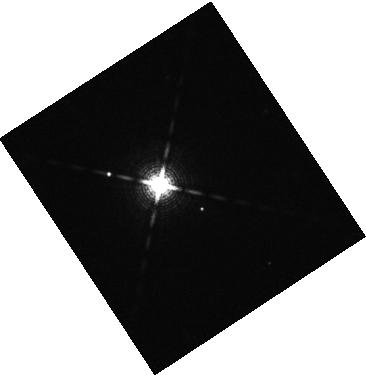
Target: 2MASS-J04372171+2651014
Instrument: WFC3/IR
Filter: F139M
Exposure: 16 min
Observation ID: hst_17136_02_wfc3_ir_f139m_iexg02

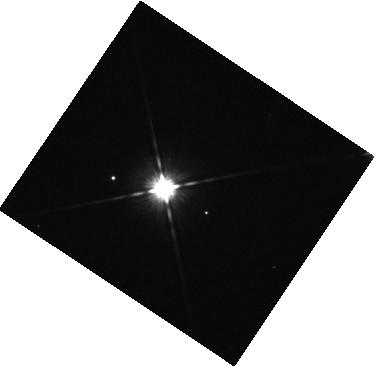
Target: 2MASS-J04372171+2651014
Instrument: WFC3/IR
Filter: F105W
Exposure: 7 min
Observation ID: hst_17136_04_wfc3_ir_f105w_iexg04

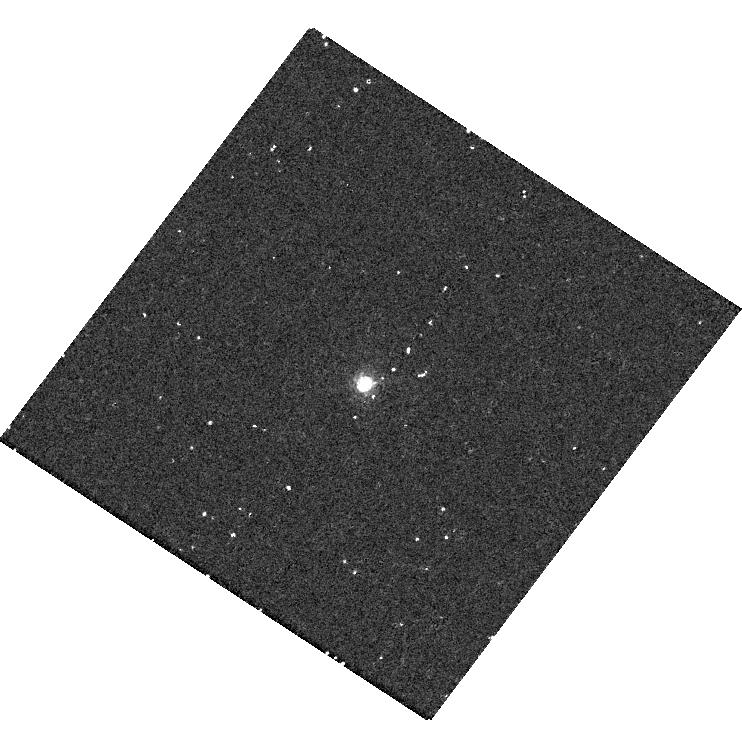
Target: 2MASS-J04372171+2651014
Instrument: WFC3/UVIS
Filter: F656N
Exposure: 18 min
Observation ID: hst_17136_06_wfc3_uvis_f656n_iexg06

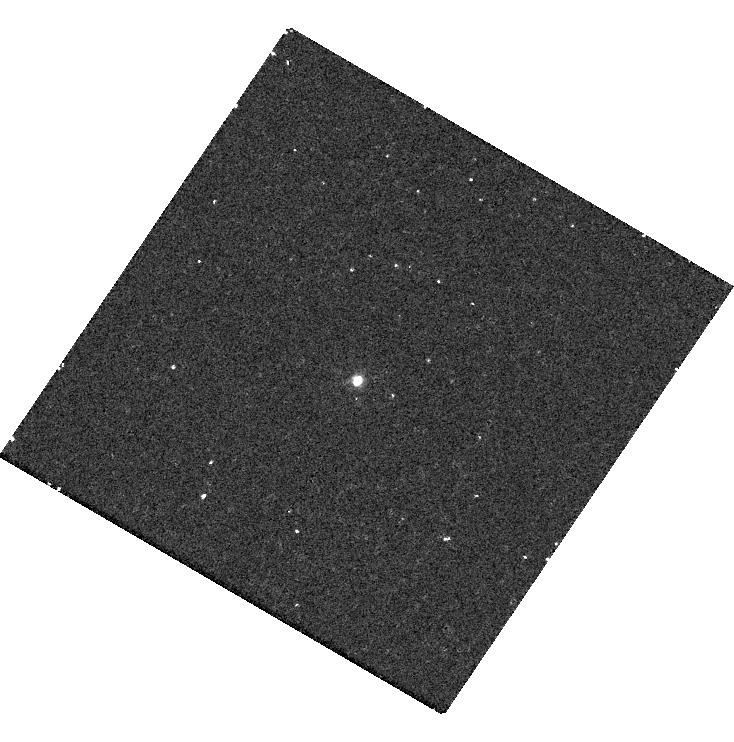
Target: 2MASS-J04372171+2651014
Instrument: WFC3/UVIS
Filter: F336W
Exposure: 14 min
Observation ID: hst_17136_03_wfc3_uvis_f336w_iexg03

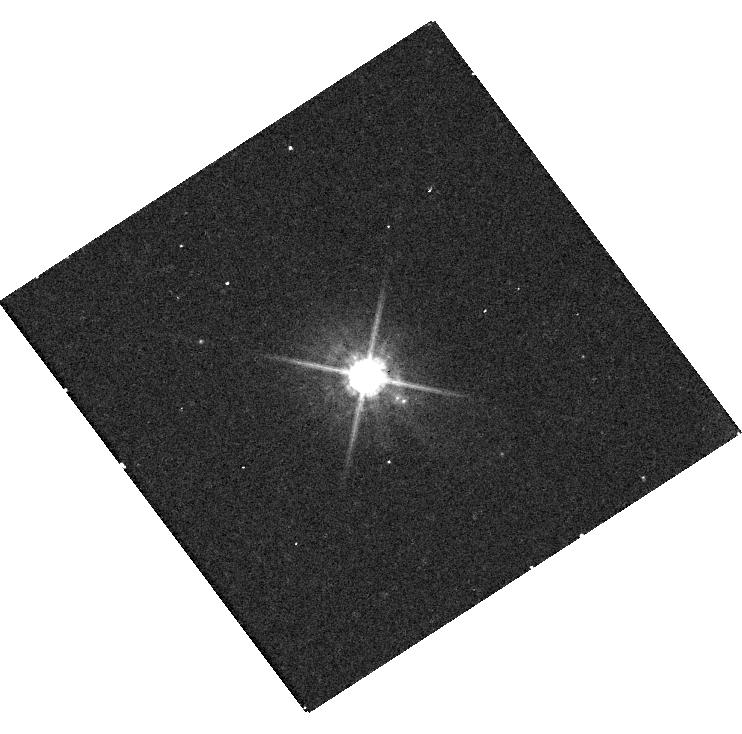
Target: 2MASS-J04372171+2651014
Instrument: WFC3/UVIS
Filter: F625W
Exposure: 8 min
Observation ID: hst_17136_01_wfc3_uvis_f625w_iexg01

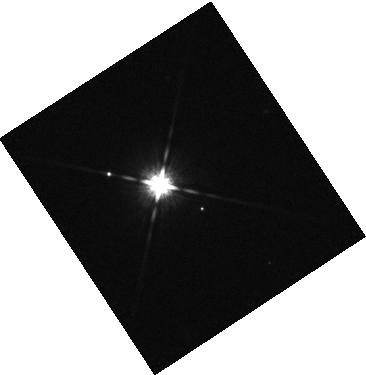
Target: 2MASS-J04372171+2651014
Instrument: WFC3/IR
Filter: F125W
Exposure: 2 min
Observation ID: hst_17136_02_wfc3_ir_f125w_iexg02

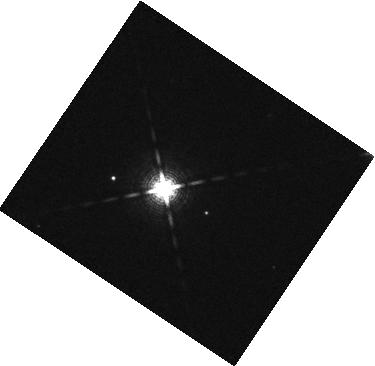
Target: 2MASS-J04372171+2651014
Instrument: WFC3/IR
Filter: F127M
Exposure: 7 min
Observation ID: hst_17136_04_wfc3_ir_f127m_iexg04

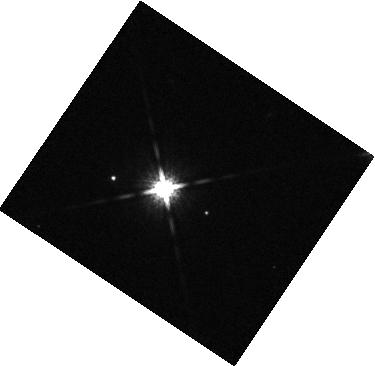
Target: 2MASS-J04372171+2651014
Instrument: WFC3/IR
Filter: F160W
Exposure: 2 min
Observation ID: hst_17136_04_wfc3_ir_f160w_iexg04

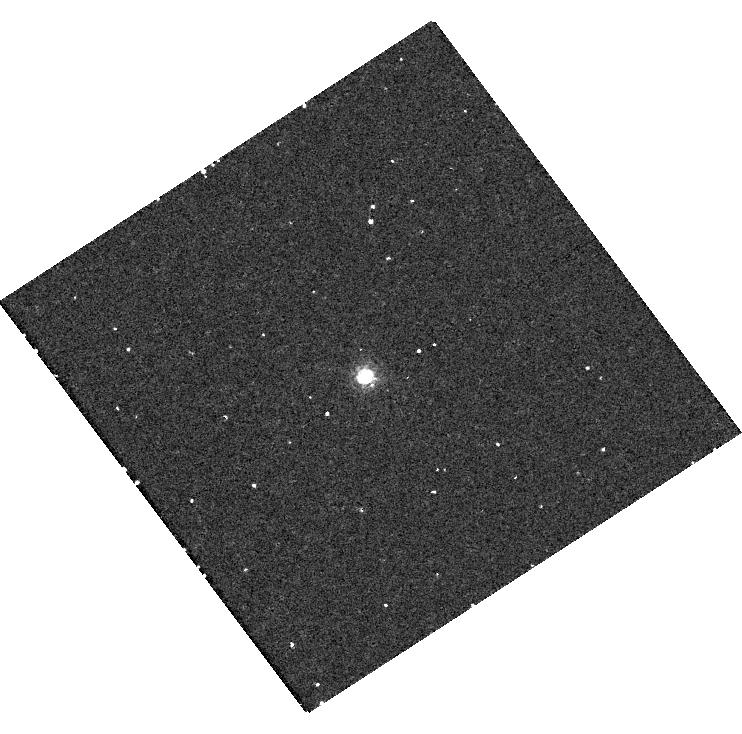
Target: 2MASS-J04372171+2651014
Instrument: WFC3/UVIS
Filter: F656N
Exposure: 18 min
Observation ID: hst_17136_01_wfc3_uvis_f656n_iexg01

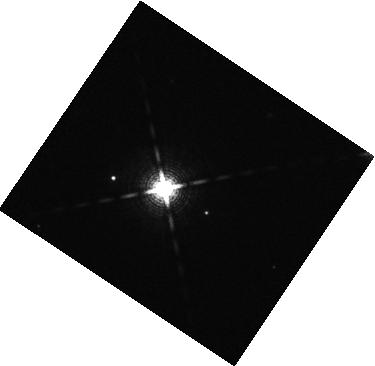
Target: 2MASS-J04372171+2651014
Instrument: WFC3/IR
Filter: F139M
Exposure: 16 min
Observation ID: hst_17136_04_wfc3_ir_f139m_iexg04

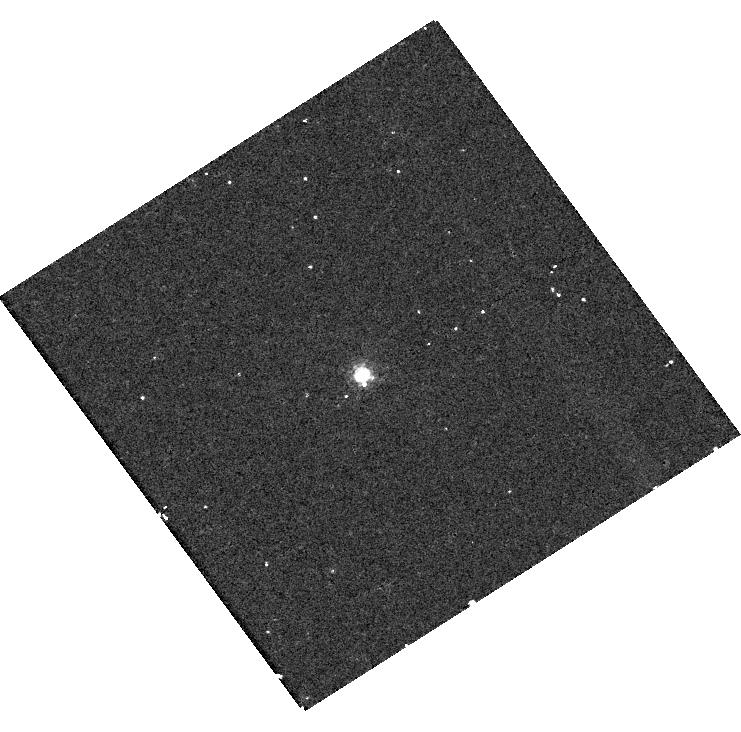
Target: 2MASS-J04372171+2651014
Instrument: WFC3/UVIS
Filter: F656N
Exposure: 18 min
Observation ID: hst_17136_05_wfc3_uvis_f656n_iexg05

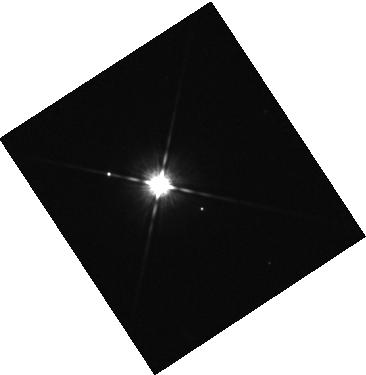
Target: 2MASS-J04372171+2651014
Instrument: WFC3/IR
Filter: F105W
Exposure: 7 min
Observation ID: hst_17136_02_wfc3_ir_f105w_iexg02

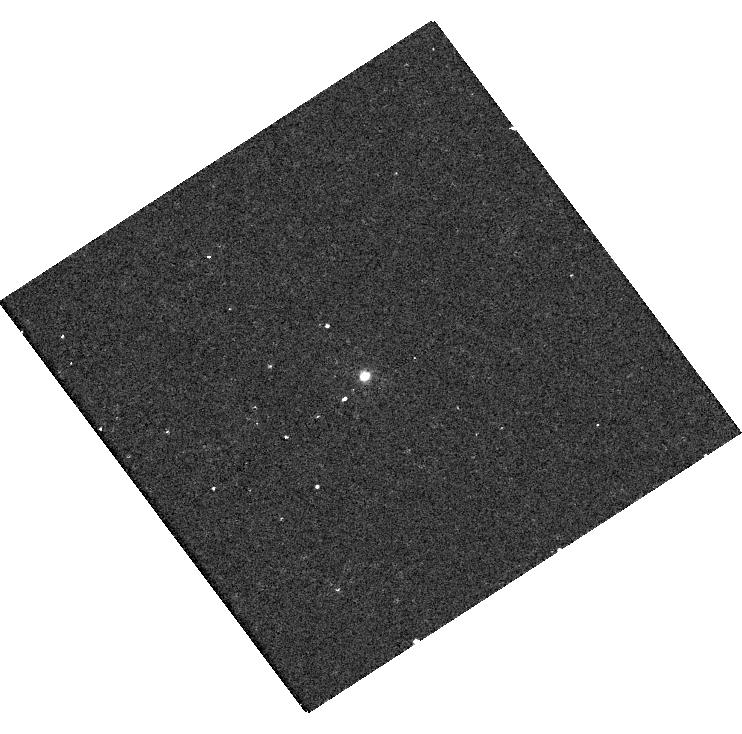
Target: 2MASS-J04372171+2651014
Instrument: WFC3/UVIS
Filter: F336W
Exposure: 14 min
Observation ID: hst_17136_01_wfc3_uvis_f336w_iexg01

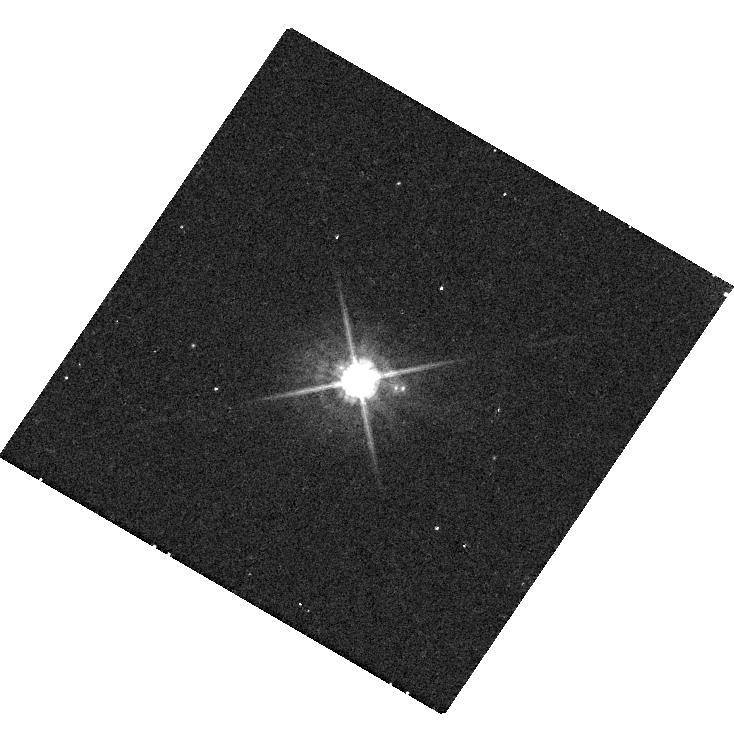
Target: 2MASS-J04372171+2651014
Instrument: WFC3/UVIS
Filter: F625W
Exposure: 8 min
Observation ID: hst_17136_03_wfc3_uvis_f625w_iexg03

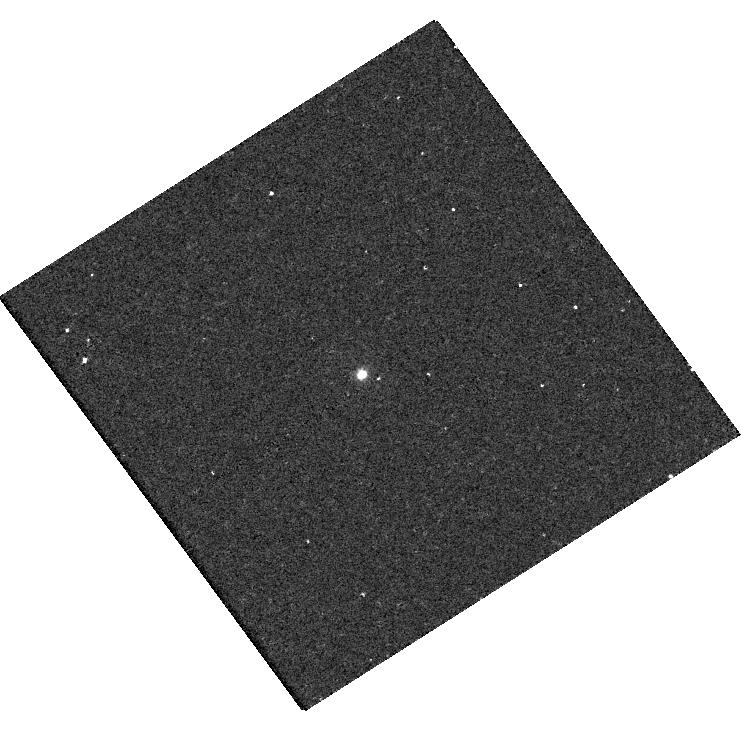
Target: 2MASS-J04372171+2651014
Instrument: WFC3/UVIS
Filter: F336W
Exposure: 14 min
Observation ID: hst_17136_05_wfc3_uvis_f336w_iexg05

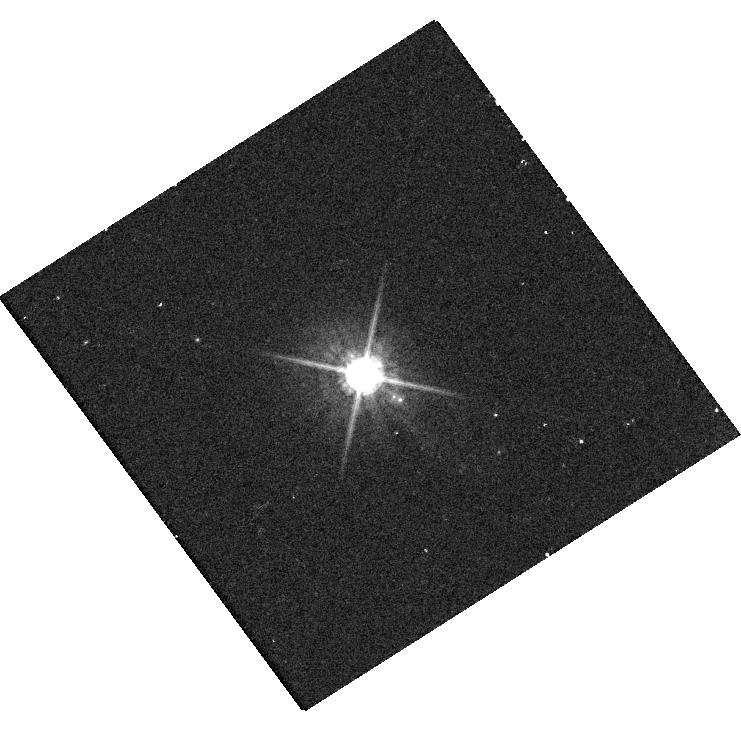
Target: 2MASS-J04372171+2651014
Instrument: WFC3/UVIS
Filter: F625W
Exposure: 8 min
Observation ID: hst_17136_05_wfc3_uvis_f625w_iexg05

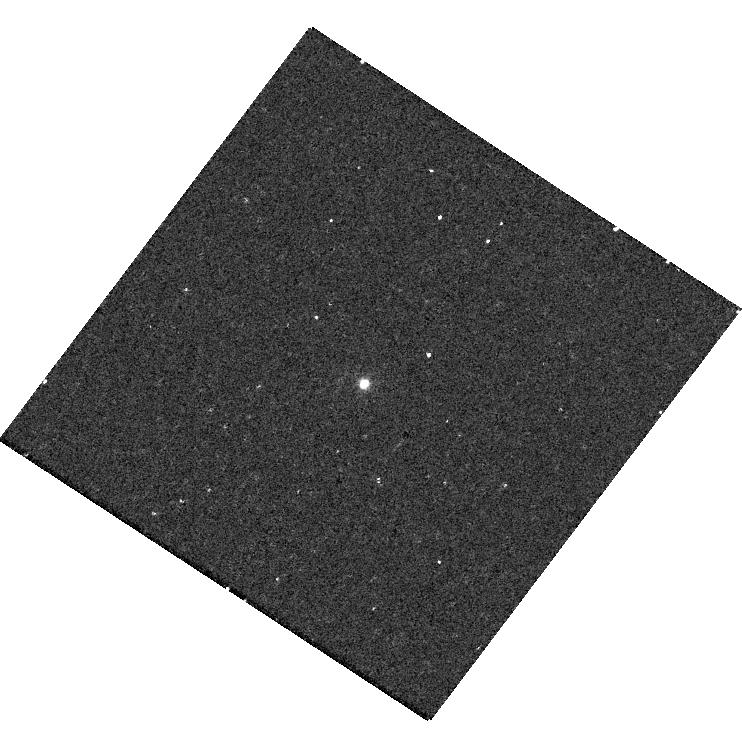
Target: 2MASS-J04372171+2651014
Instrument: WFC3/UVIS
Filter: F336W
Exposure: 14 min
Observation ID: hst_17136_06_wfc3_uvis_f336w_iexg06

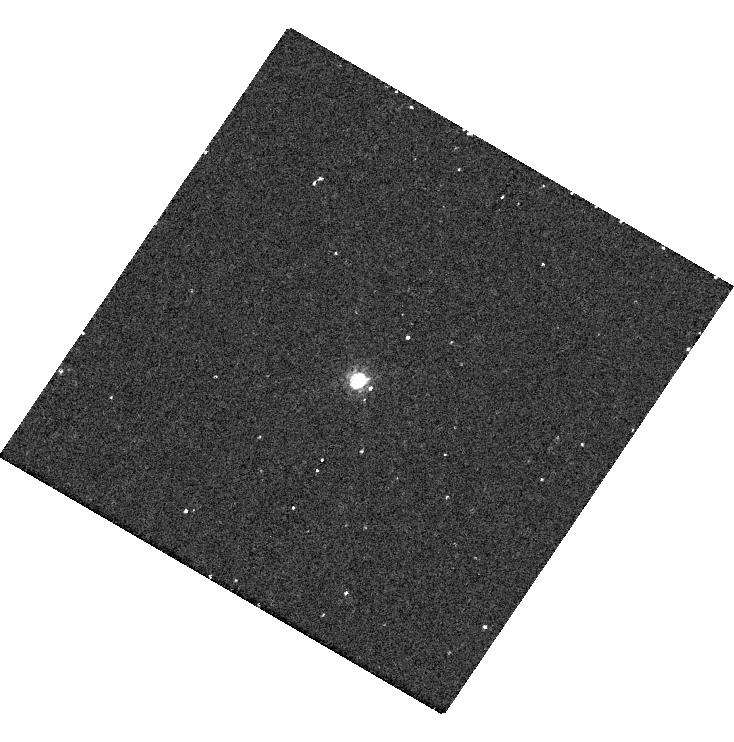
Target: 2MASS-J04372171+2651014
Instrument: WFC3/UVIS
Filter: F656N
Exposure: 18 min
Observation ID: hst_17136_03_wfc3_uvis_f656n_iexg03

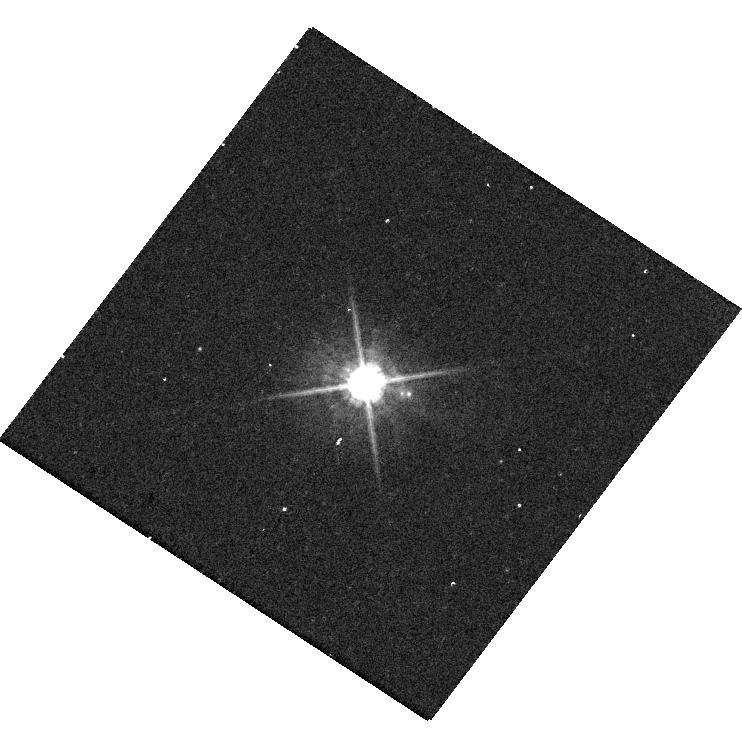
Target: 2MASS-J04372171+2651014
Instrument: WFC3/UVIS
Filter: F625W
Exposure: 8 min
Observation ID: hst_17136_06_wfc3_uvis_f625w_iexg06

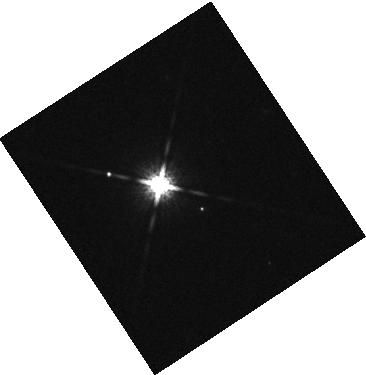
Target: 2MASS-J04372171+2651014
Instrument: WFC3/IR
Filter: F160W
Exposure: 2 min
Observation ID: hst_17136_02_wfc3_ir_f160w_iexg02

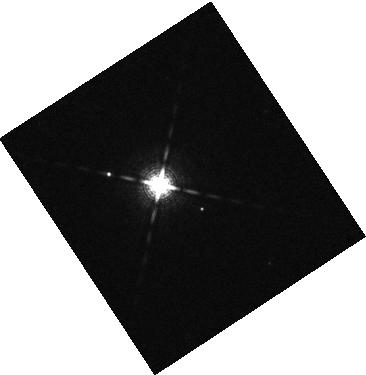
Target: 2MASS-J04372171+2651014
Instrument: WFC3/IR
Filter: F127M
Exposure: 7 min
Observation ID: hst_17136_02_wfc3_ir_f127m_iexg02

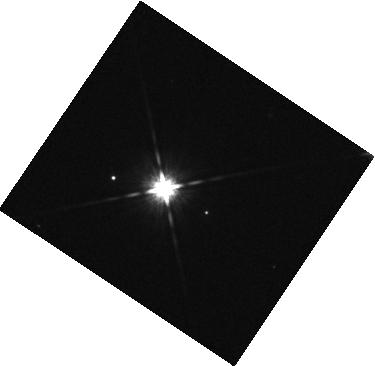
Target: 2MASS-J04372171+2651014
Instrument: WFC3/IR
Filter: F125W
Exposure: 2 min
Observation ID: hst_17136_04_wfc3_ir_f125w_iexg04

Photometry of a Young Planetary-Mass Companion to a Taurus M Dwarf Star (PI: Gaidos, Eric)

Studies of directly imaged planets extend exoplanet surveys to greater separations from the stars, test giant planet formation models, probe the composition of the progenitor disks and can reveal circumplanetary disks, but these objects are rare. We report a faint, co-moving companion to an M dwarf member of the Taurus star-forming region with a brightness and color consistent with super-Jupiter mass planet. This companion is one of the youngest, least massive planets that has been directly imaged. While the object is readily detected in K-band (2.2 microns) AO imaging, key observations at shorter wavelengths are marginal or infeasible from the ground and the host star is too faint for "extreme" high-order AO systems. We propose imaging of this object with HST and WFC3 to (1) determine the spectral energy distribution of 2M0437b and compare it to model atmospheres to determine the companion's temperature, luminosity, radius and, via evolutionary models, estimate its mass; (2) constrain the cloudiness and metallicity of the atmosphere via detailed modeling of atmospheric radiative transfer; and (3) search for evidence for an accreting circumplanetary disk in the form of H-alpha or excess UV emission. Multi-planet systems have been found around other young stars and our imaging could also reveal additional, fainter companions of the star at smaller separations.